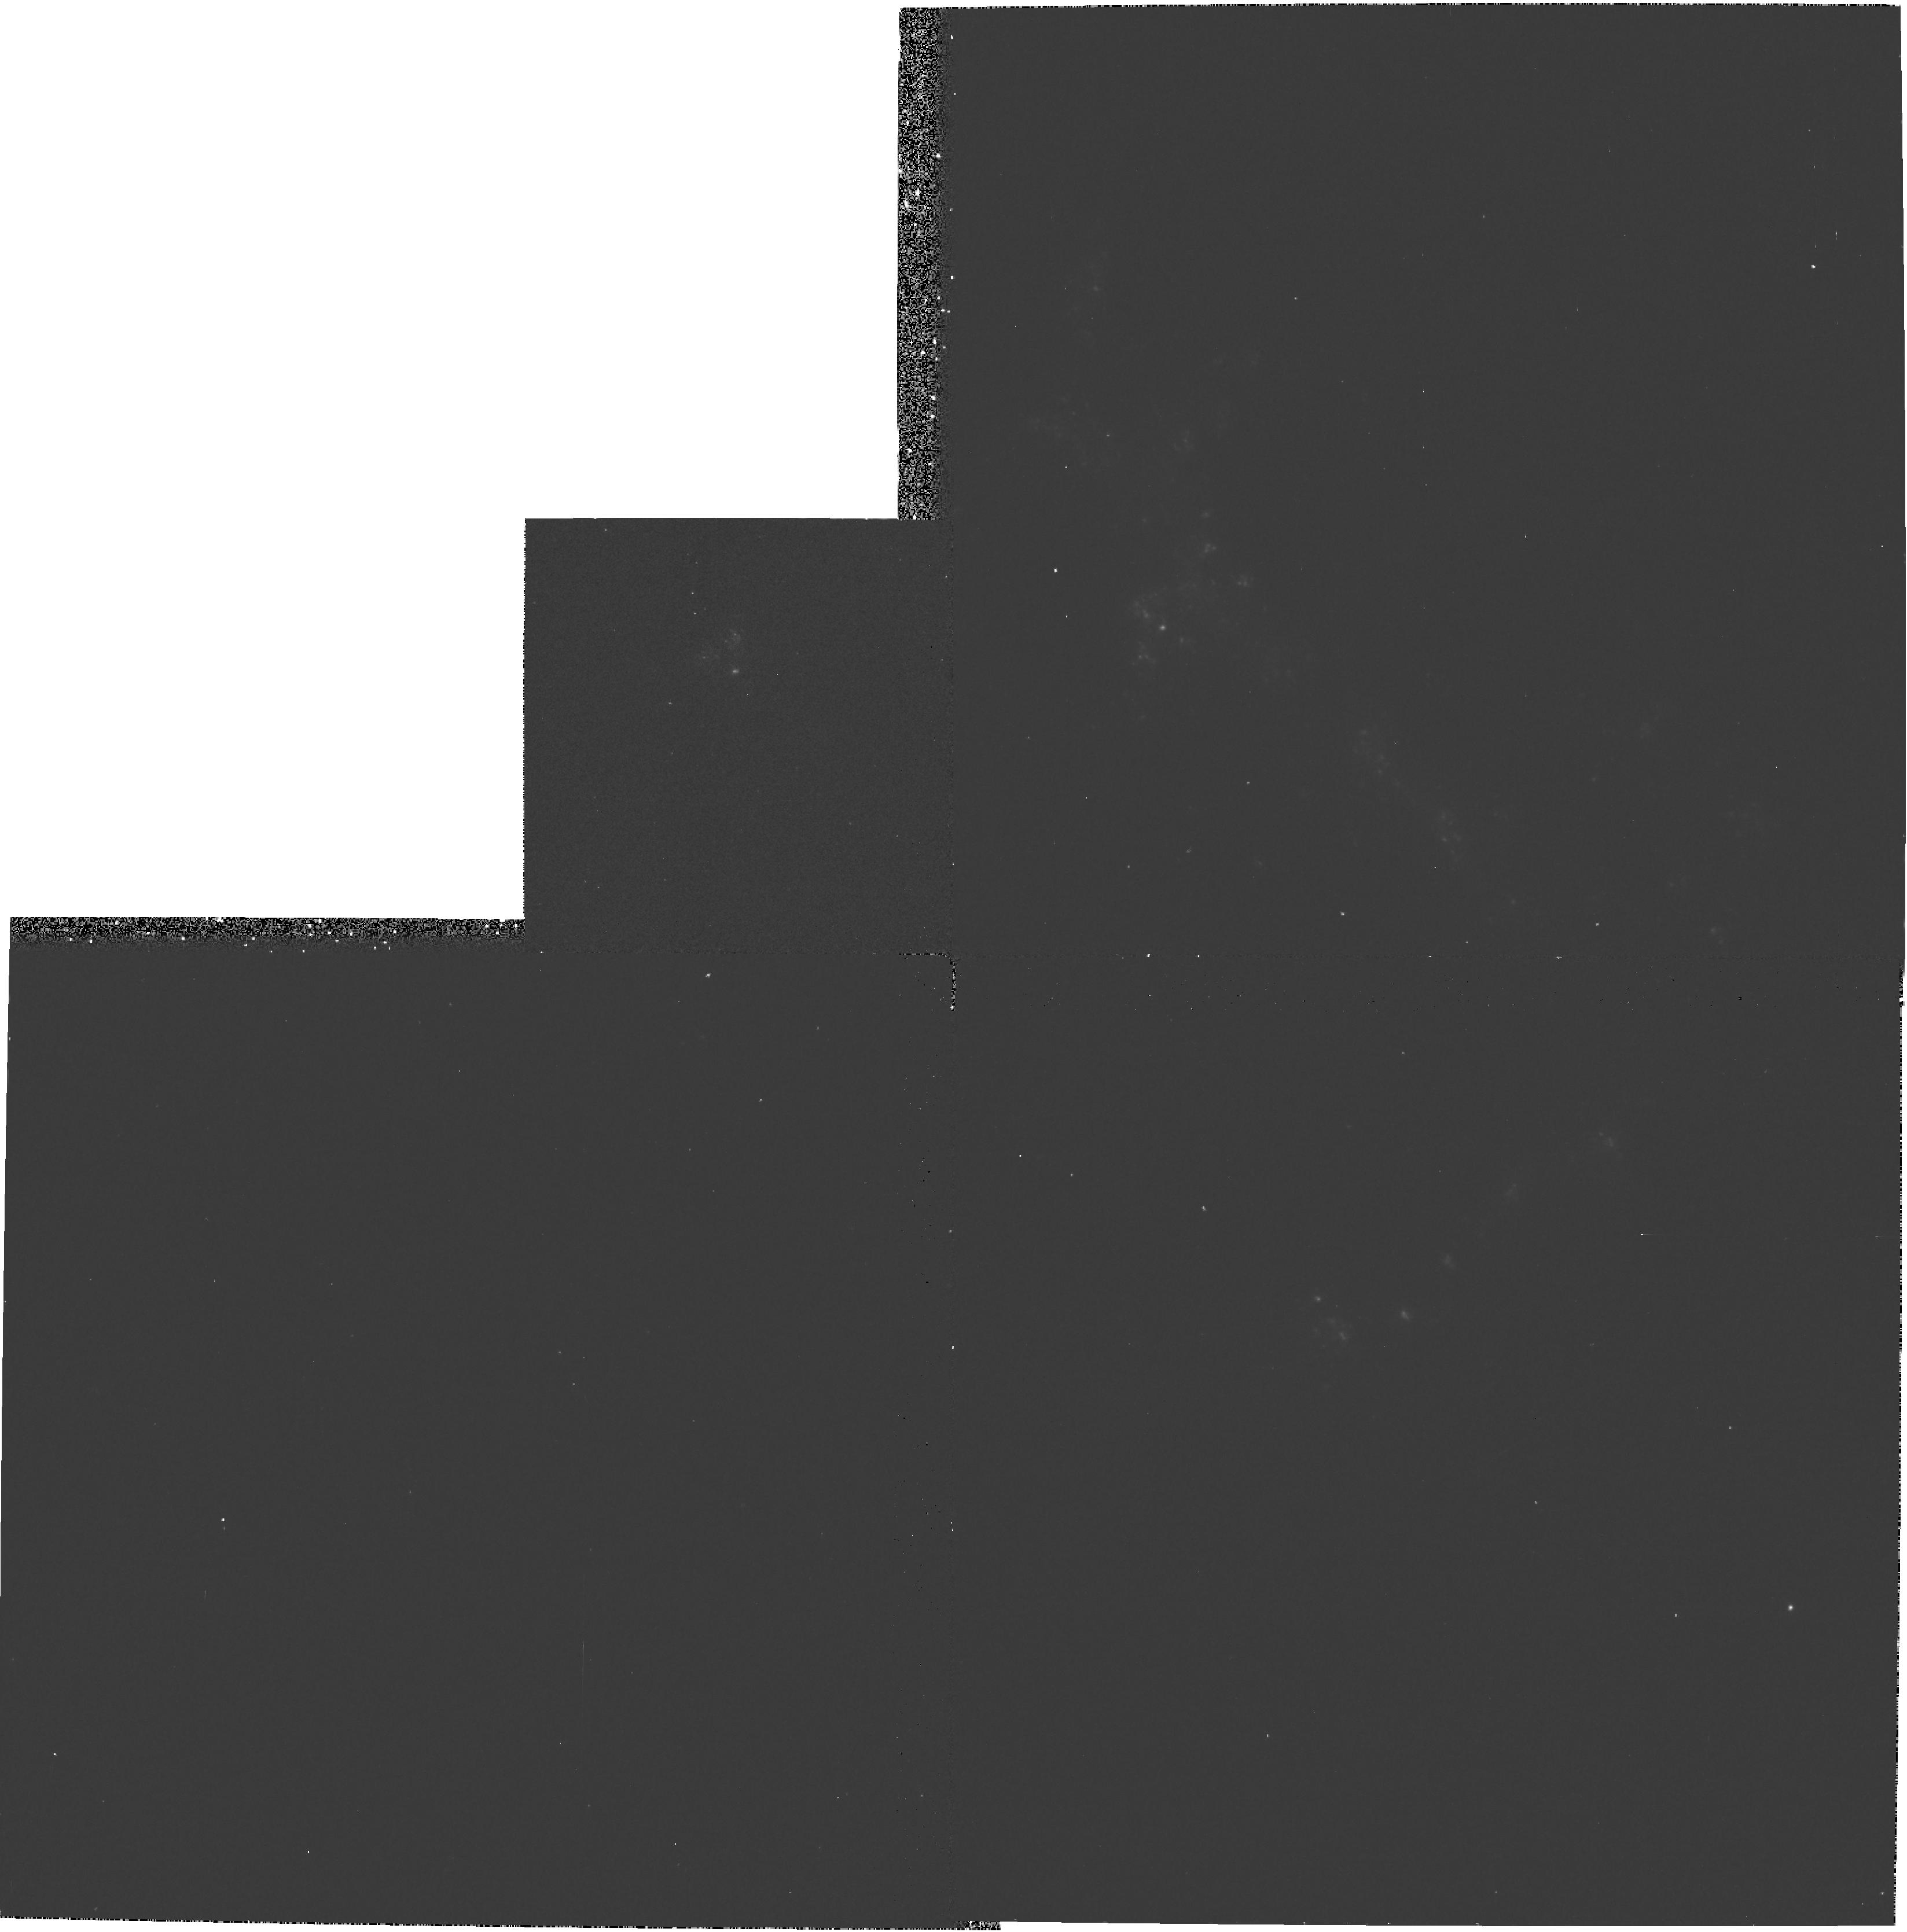
Target: NGC3664. Instrument: WFPC2/PC. Filter: F336W. Exposure: 13 min. Observation ID: hst_6507_01_wfpc2_pc_f336w_u34g01

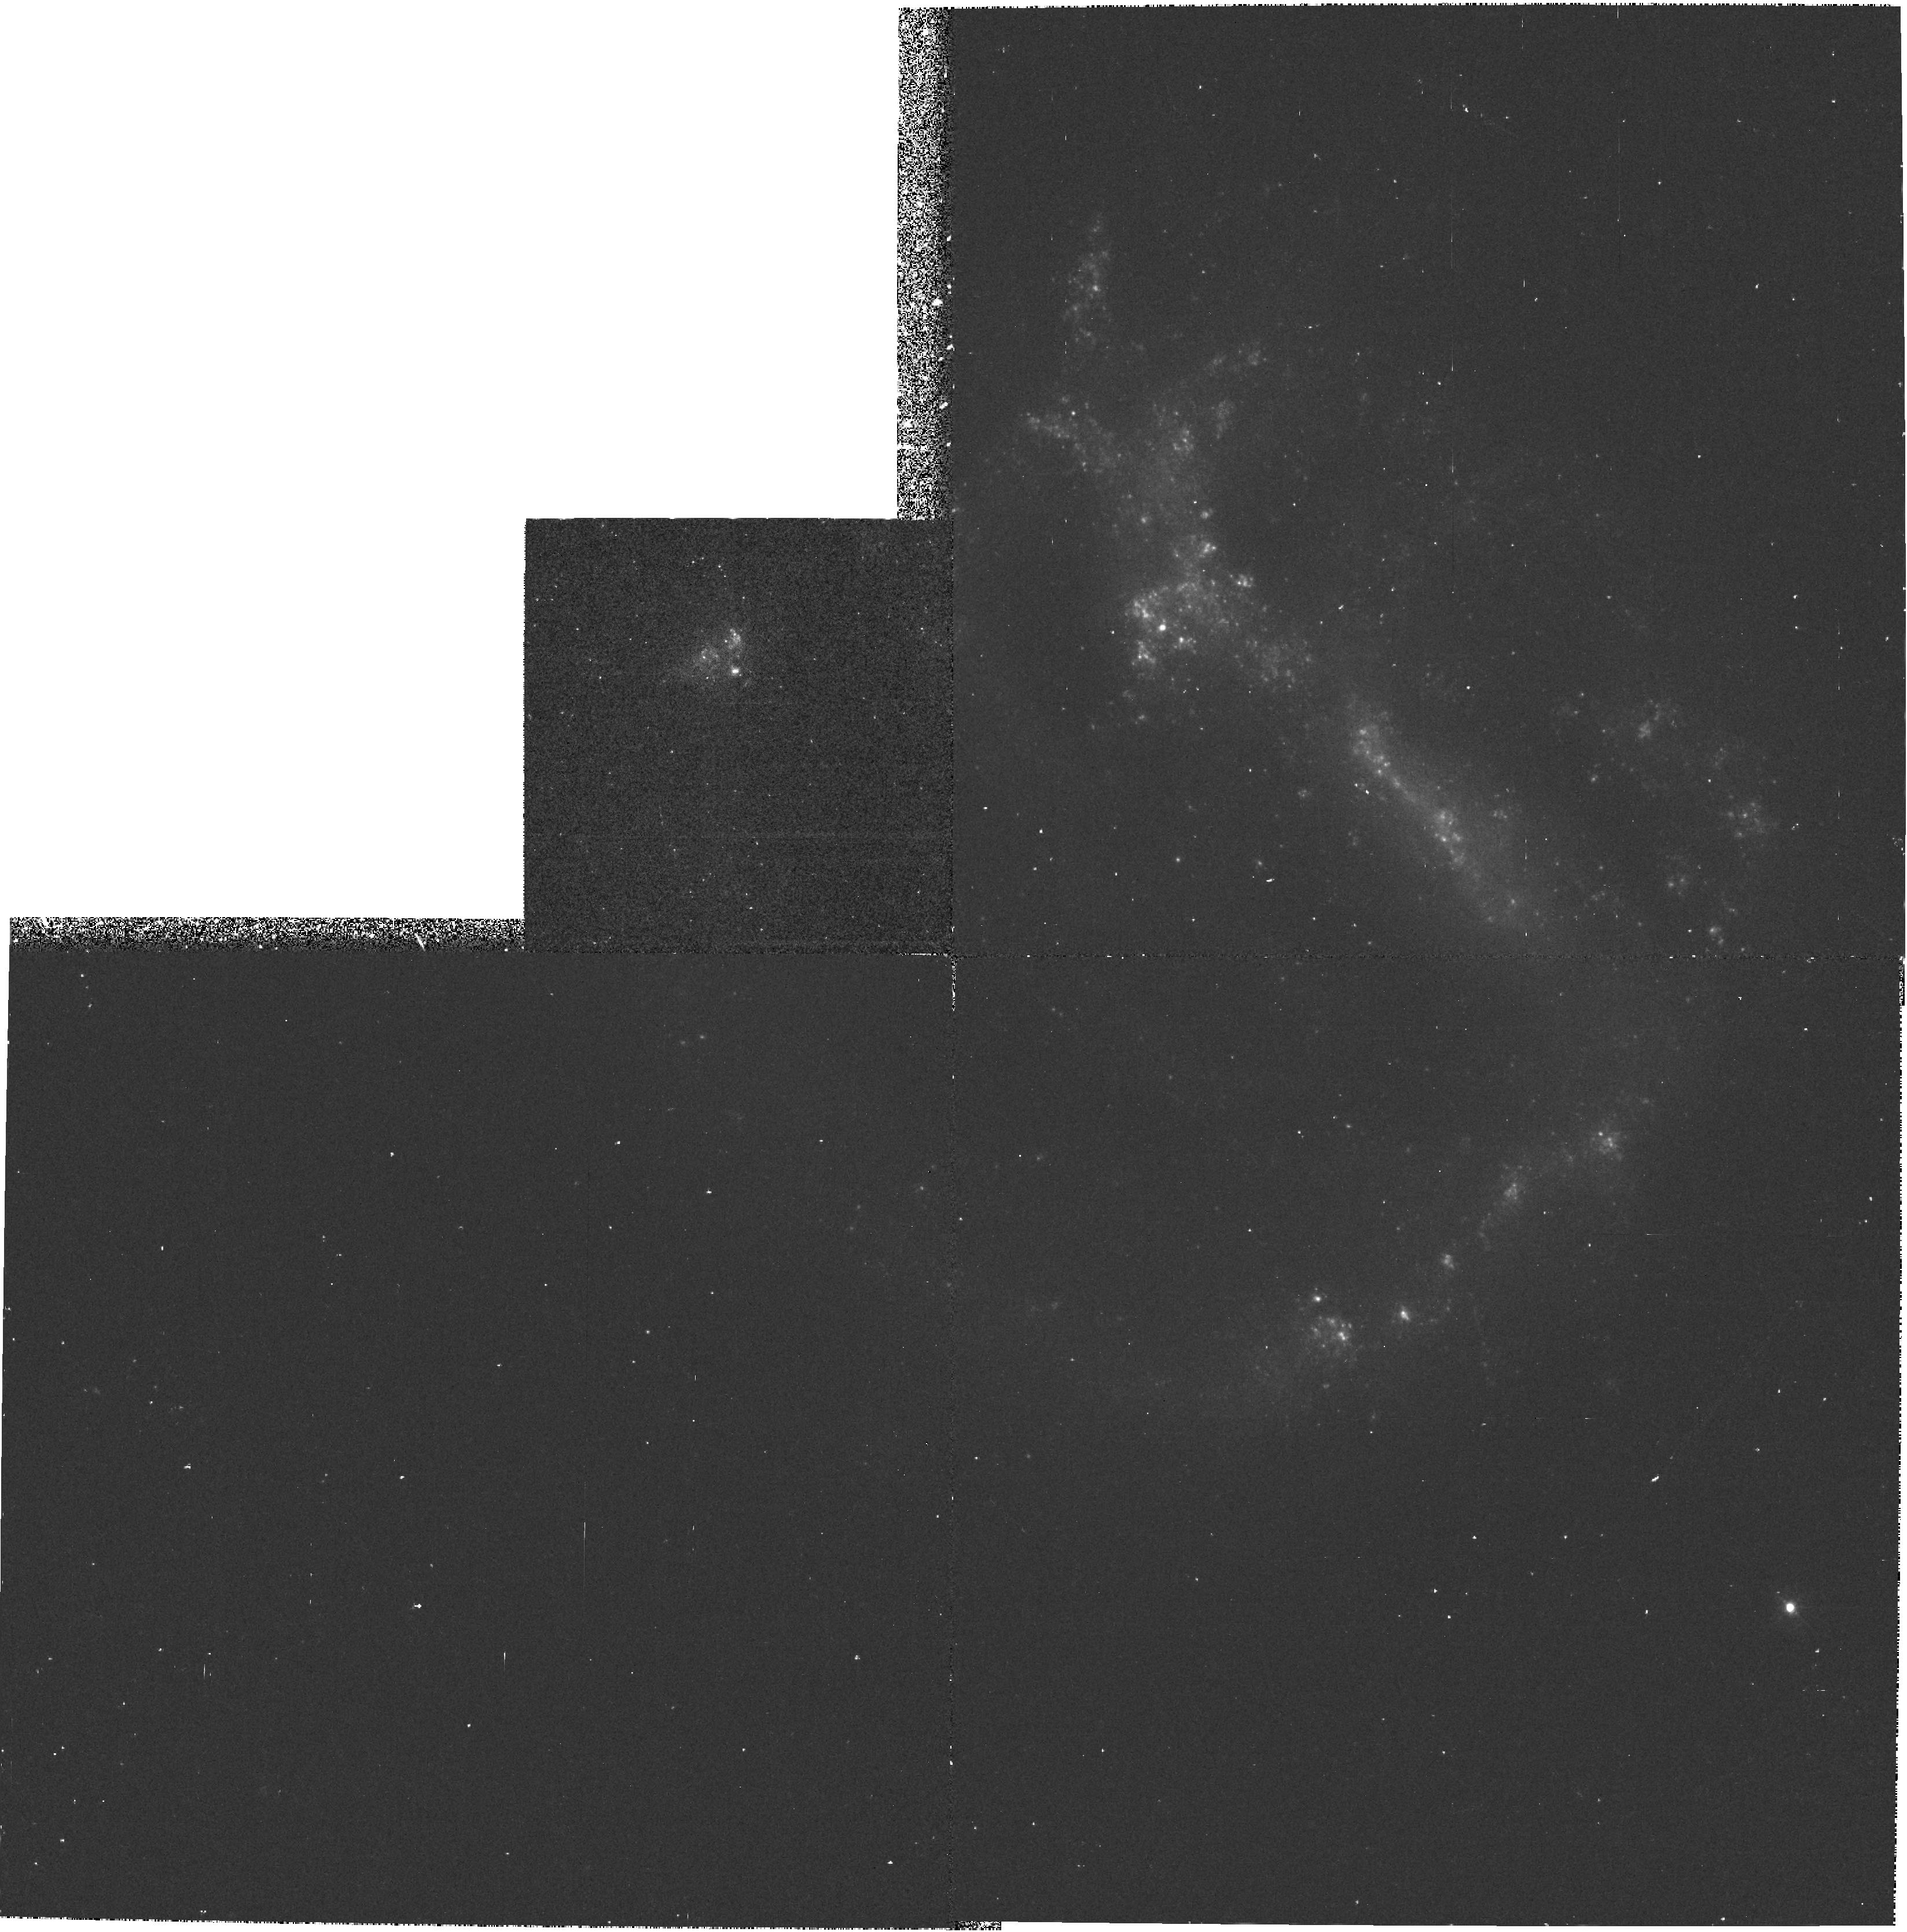
Target: NGC3664. Instrument: WFPC2/PC. Filter: F439W. Exposure: 27 min. Observation ID: hst_6507_01_wfpc2_pc_f439w_u34g01

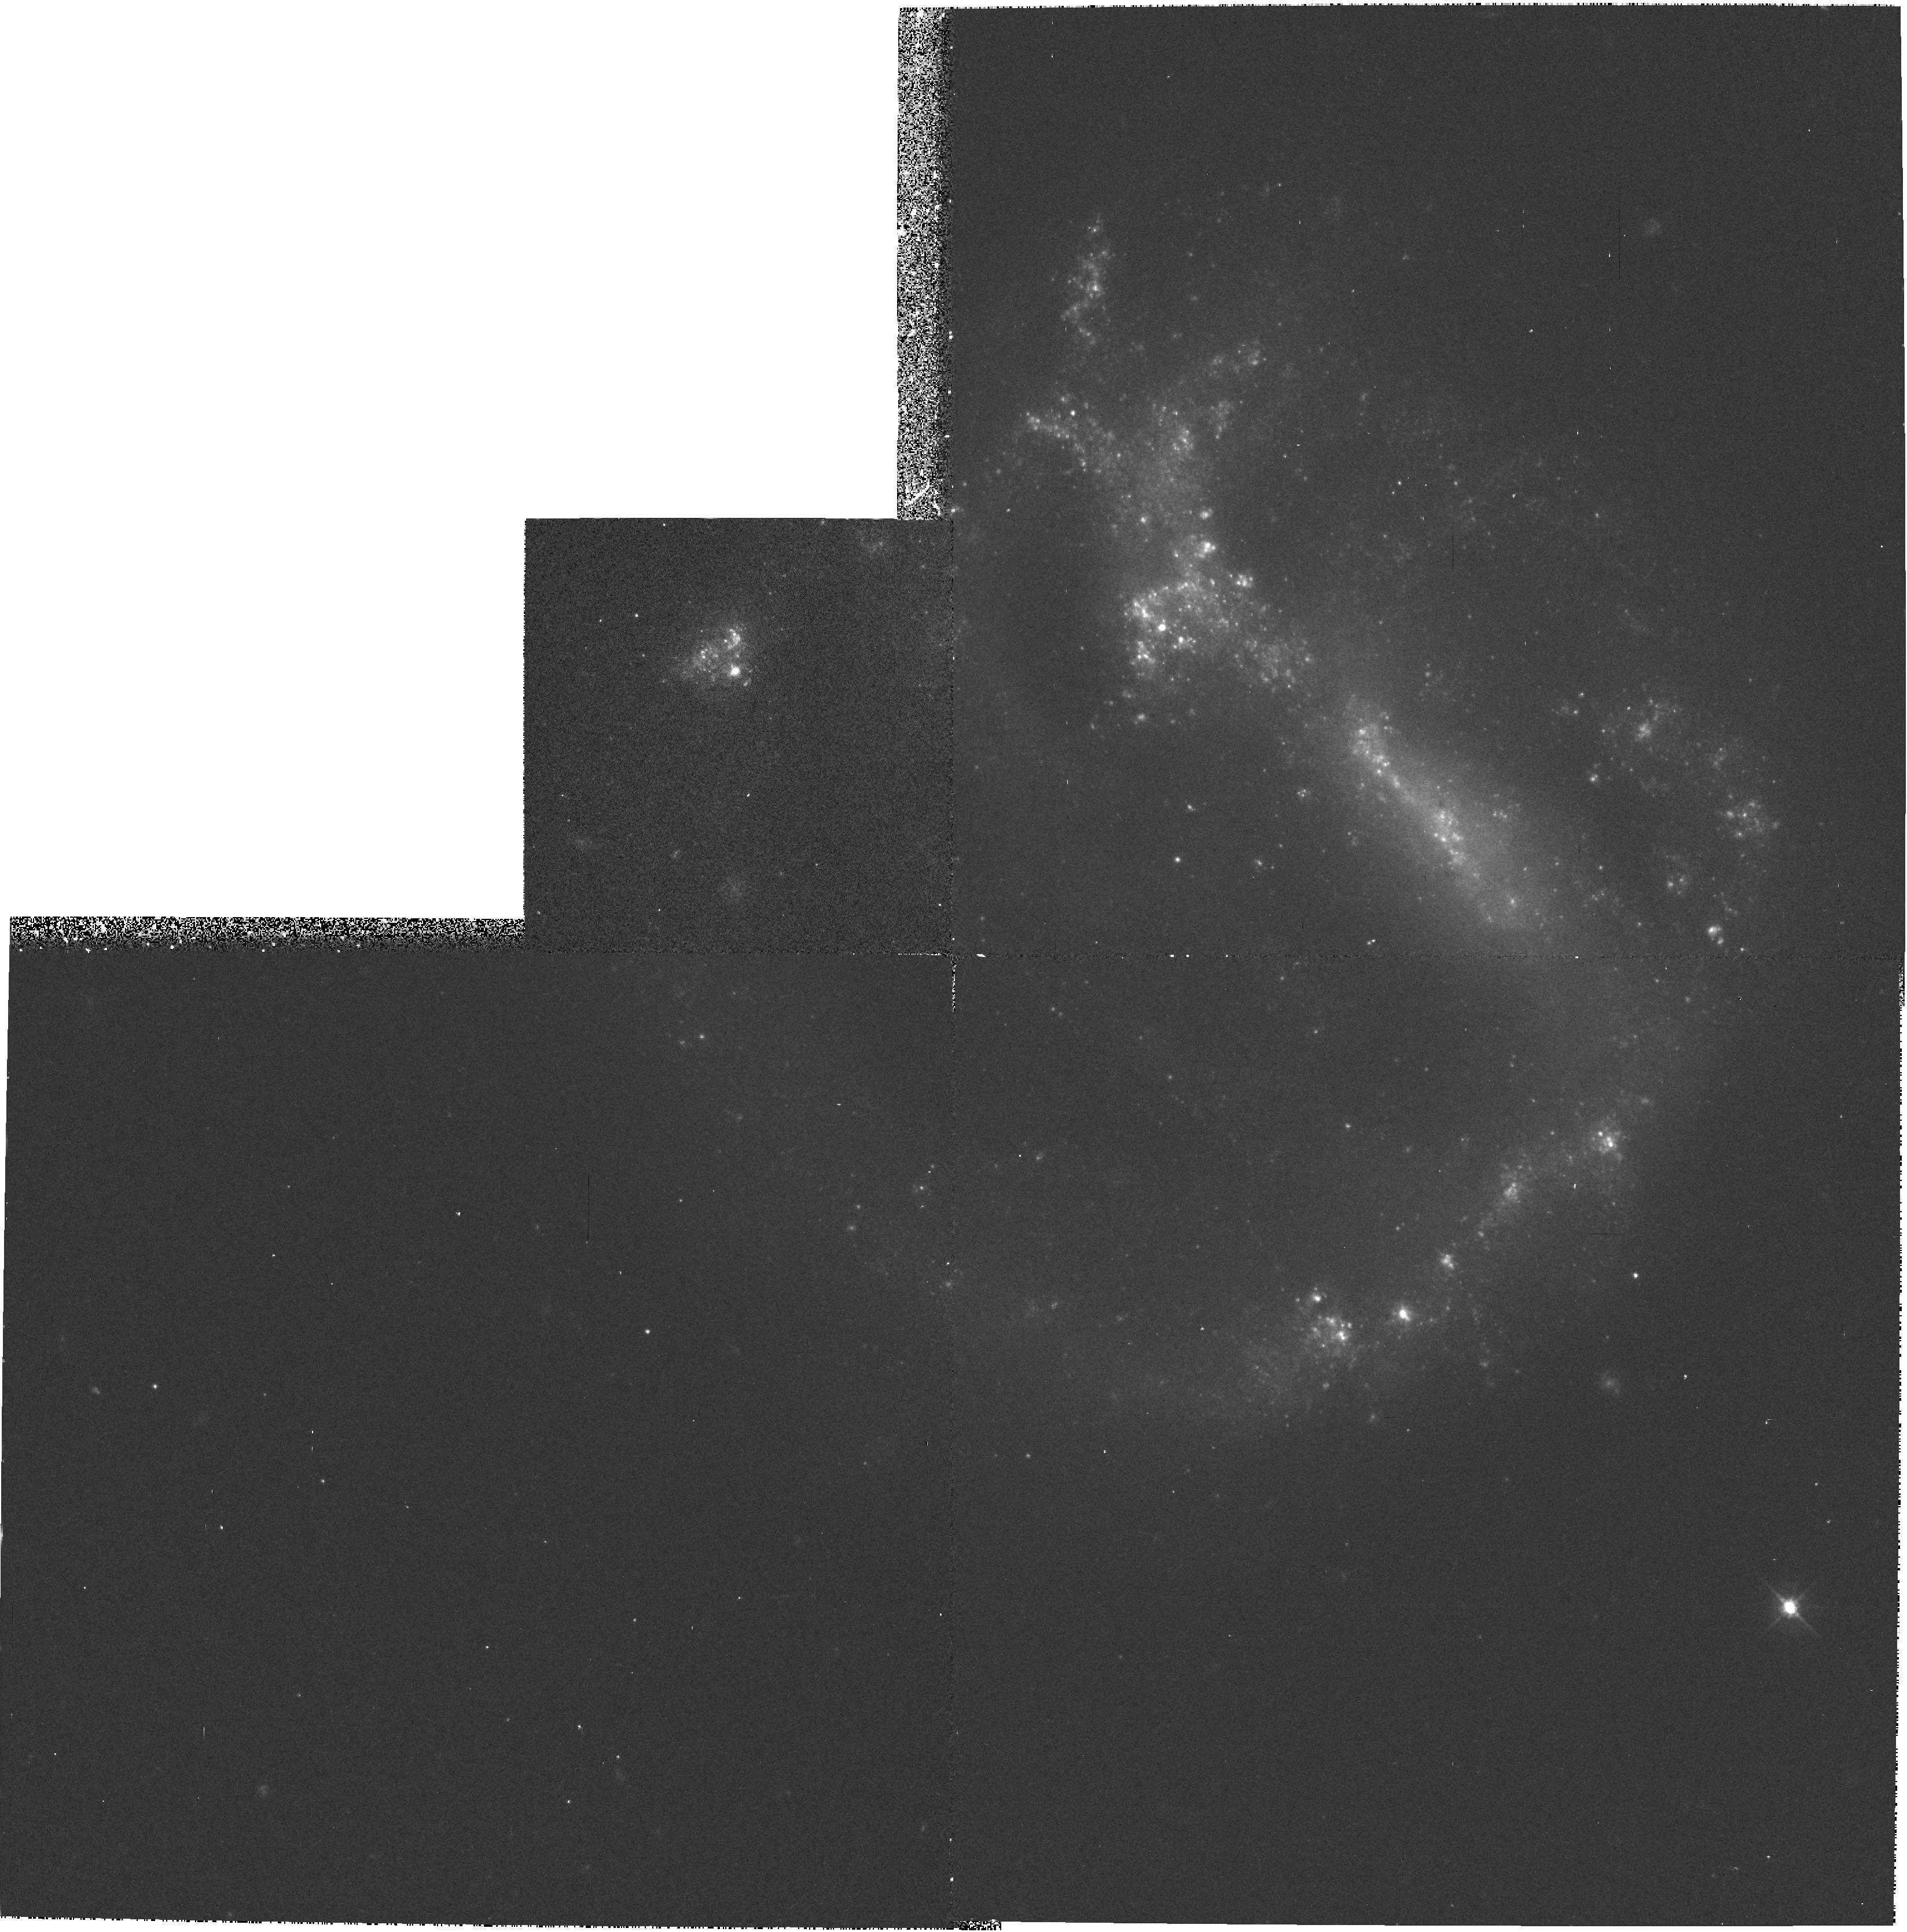
Target: NGC3664. Instrument: WFPC2/PC. Filter: F555W. Exposure: 10 min. Observation ID: hst_6507_01_wfpc2_pc_f555w_u34g01

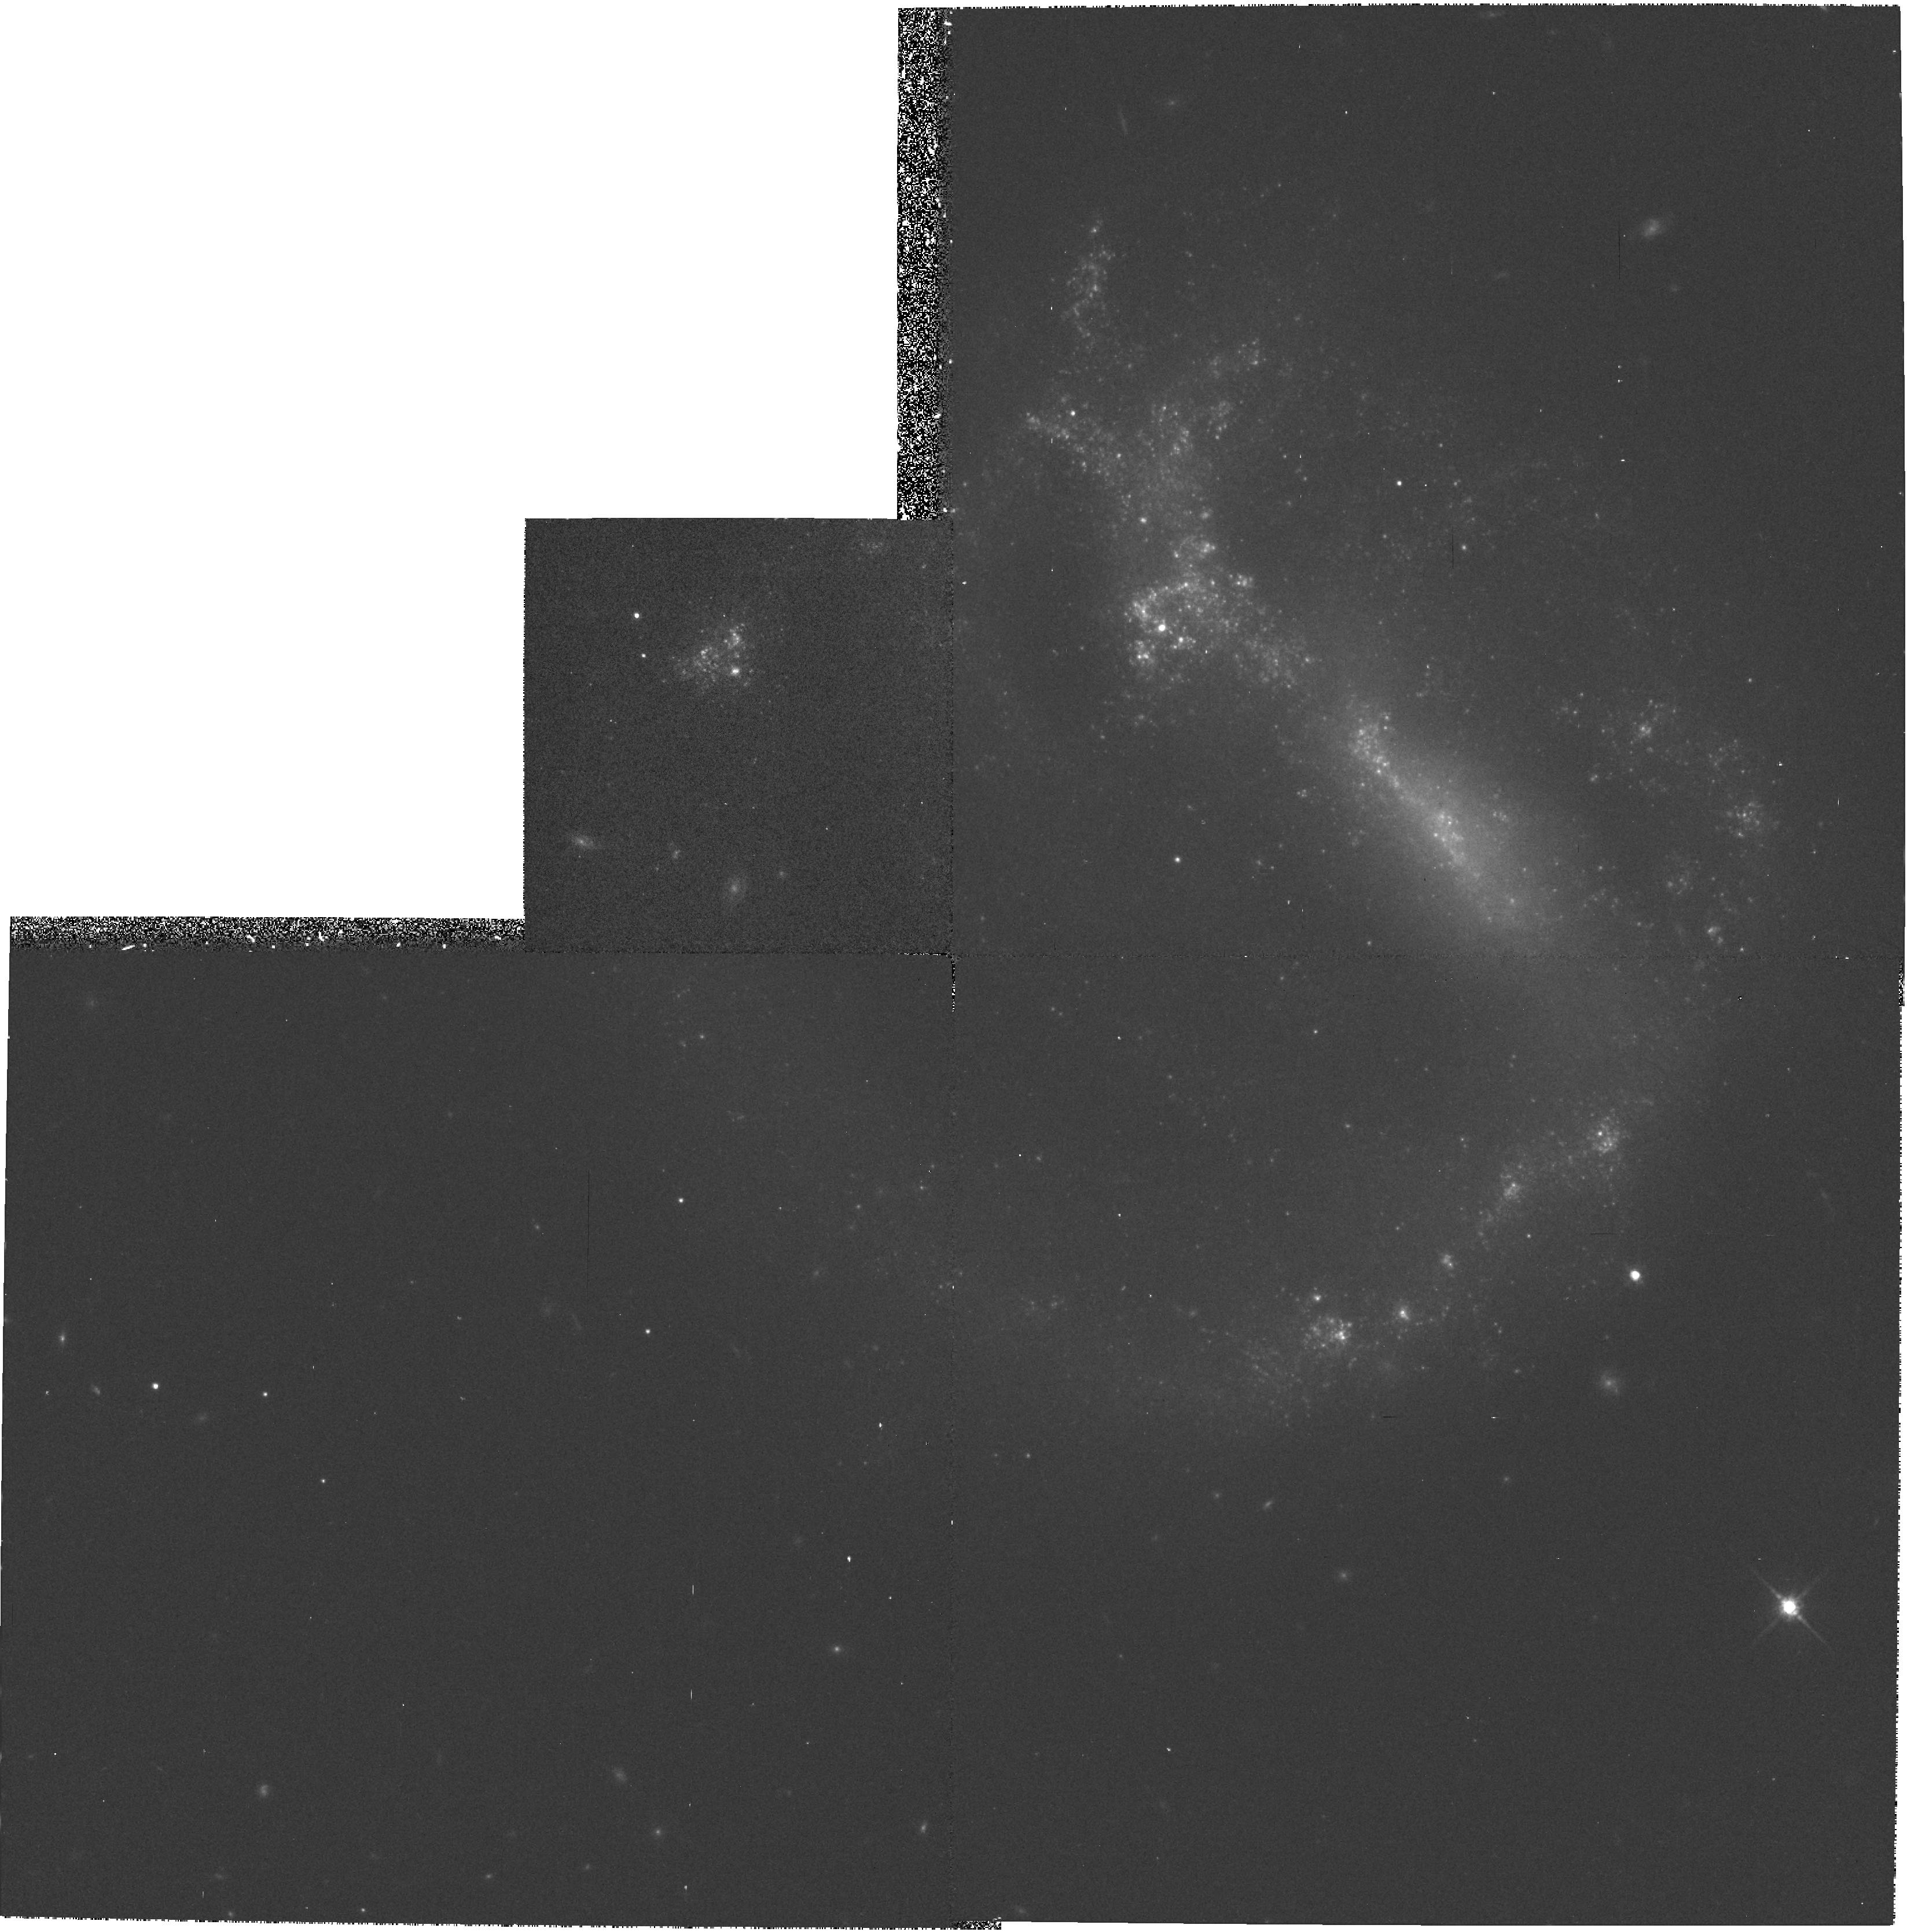
Target: NGC3664. Instrument: WFPC2/PC. Filter: F814W. Exposure: 13 min. Observation ID: hst_6507_01_wfpc2_pc_f814w_u34g01

NGC 3664 - A CASE STUDY OF SHOCK-INDUCED PROPAGATION OF STAR FORMATION (PI: Baggett, Sylvia M.)

Star formation (SF) in galaxies can propagate in several ways. Spiral density waves and self-propagating SF are currently believed to be the two viable mechanisms enabling the propagation of SF in normal spiral galaxies. In the absence of density waves, in dwarf and irregular galaxies like NGC 3664, self-propagating SF appears to be the dominant mechanism. Investigations of the LMC and other Magellanic irregulars show a tendency of SF occurring preferably along the rims of giant gas shells. For NGC 3664, this is suggested by our ground- based HAlpha and R-band images which show the presence of HII regions and diffuse ionized gas on the rims of several very well -defined large-scale (>1 kpc) loops and shells. These shells might be giant old superbubbles from an earlier phase of SF. The gas is probably heated by a second, younger population of massive hot stars which formed when the shockwaves of the former phase of SF expanded into the ambient ISM. HST WFPC2 photometry will allow us to determine the ages of the stellar populations inside and on the rims of the supershells by measuring their colors and comparing them with stellar population synthesis models. From the color gradients we will derive the propagation velocity of SF, which will be compared with the expansion velocity of the gas in the shells. At the distance of NGC 3664 (24.4 Mpc) single stellar clusters are resolved by the WFPC2, which will lead to a much higher accuracy of our data than can be achieved from the ground.